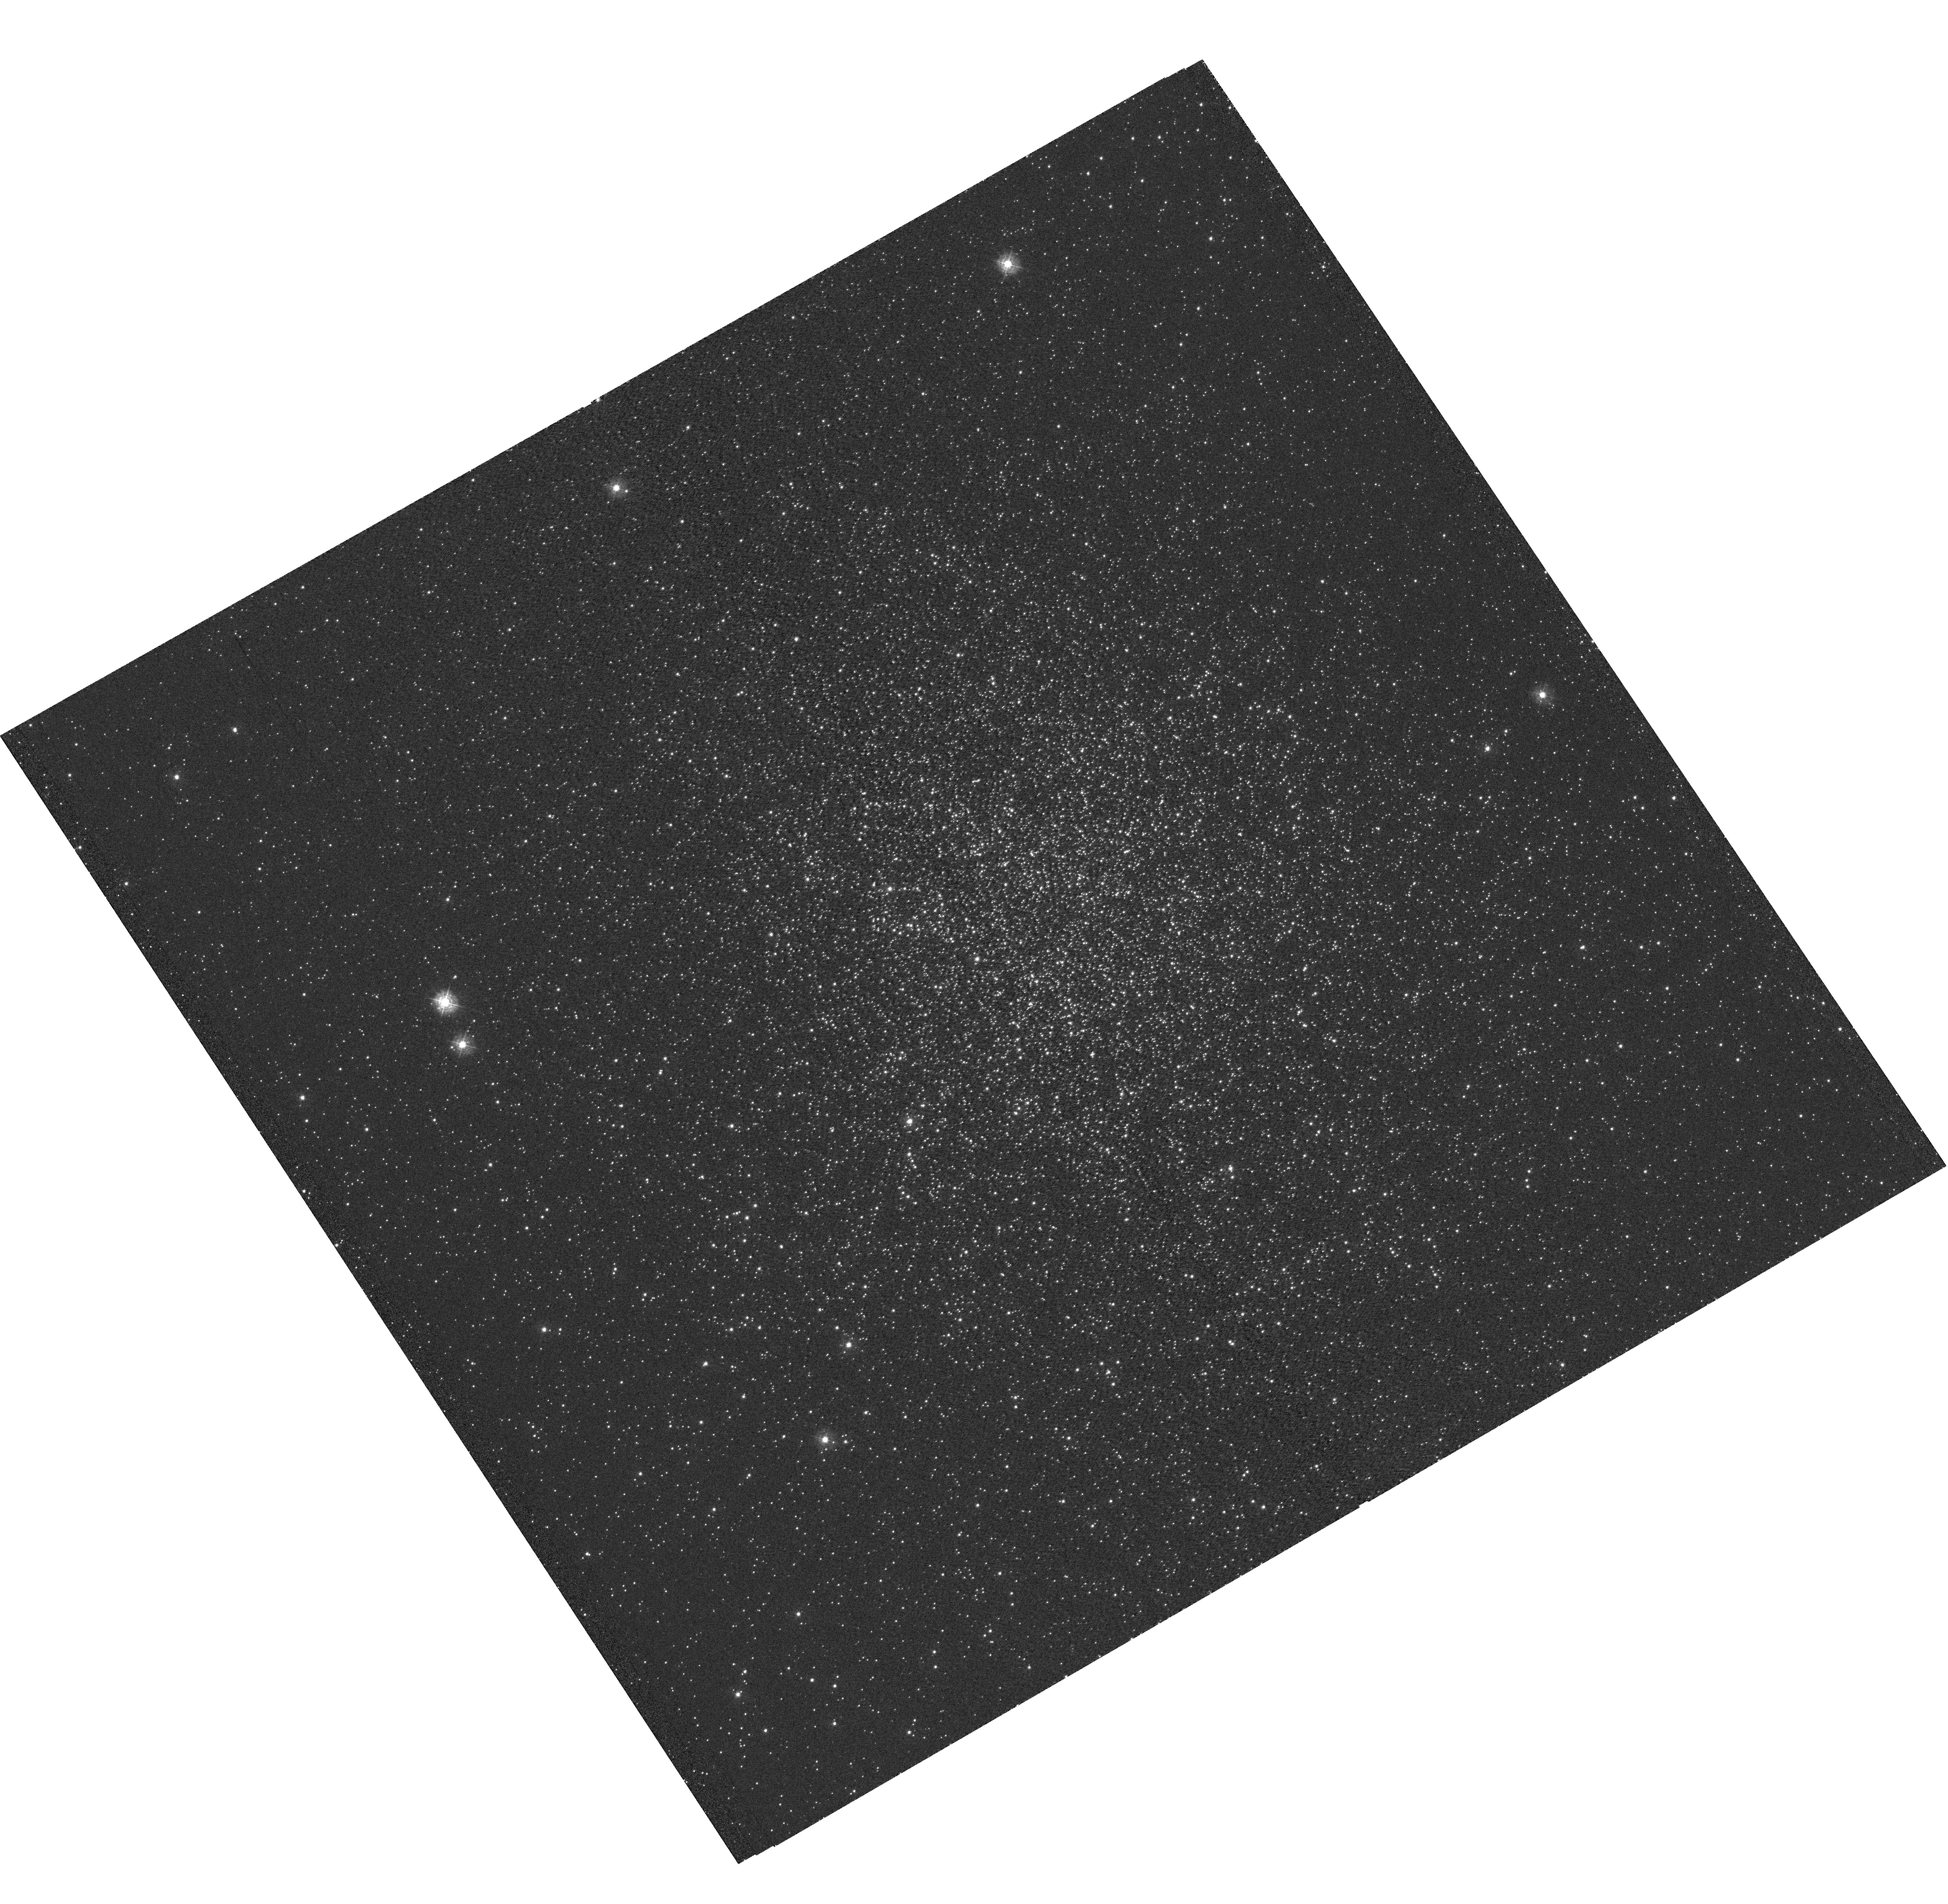
Target: NGC-6760. Instrument: WFC3/UVIS. Filter: F336W. Exposure: 38 min. Observation ID: hst_12746_01_wfc3_uvis_f336w_ibw701

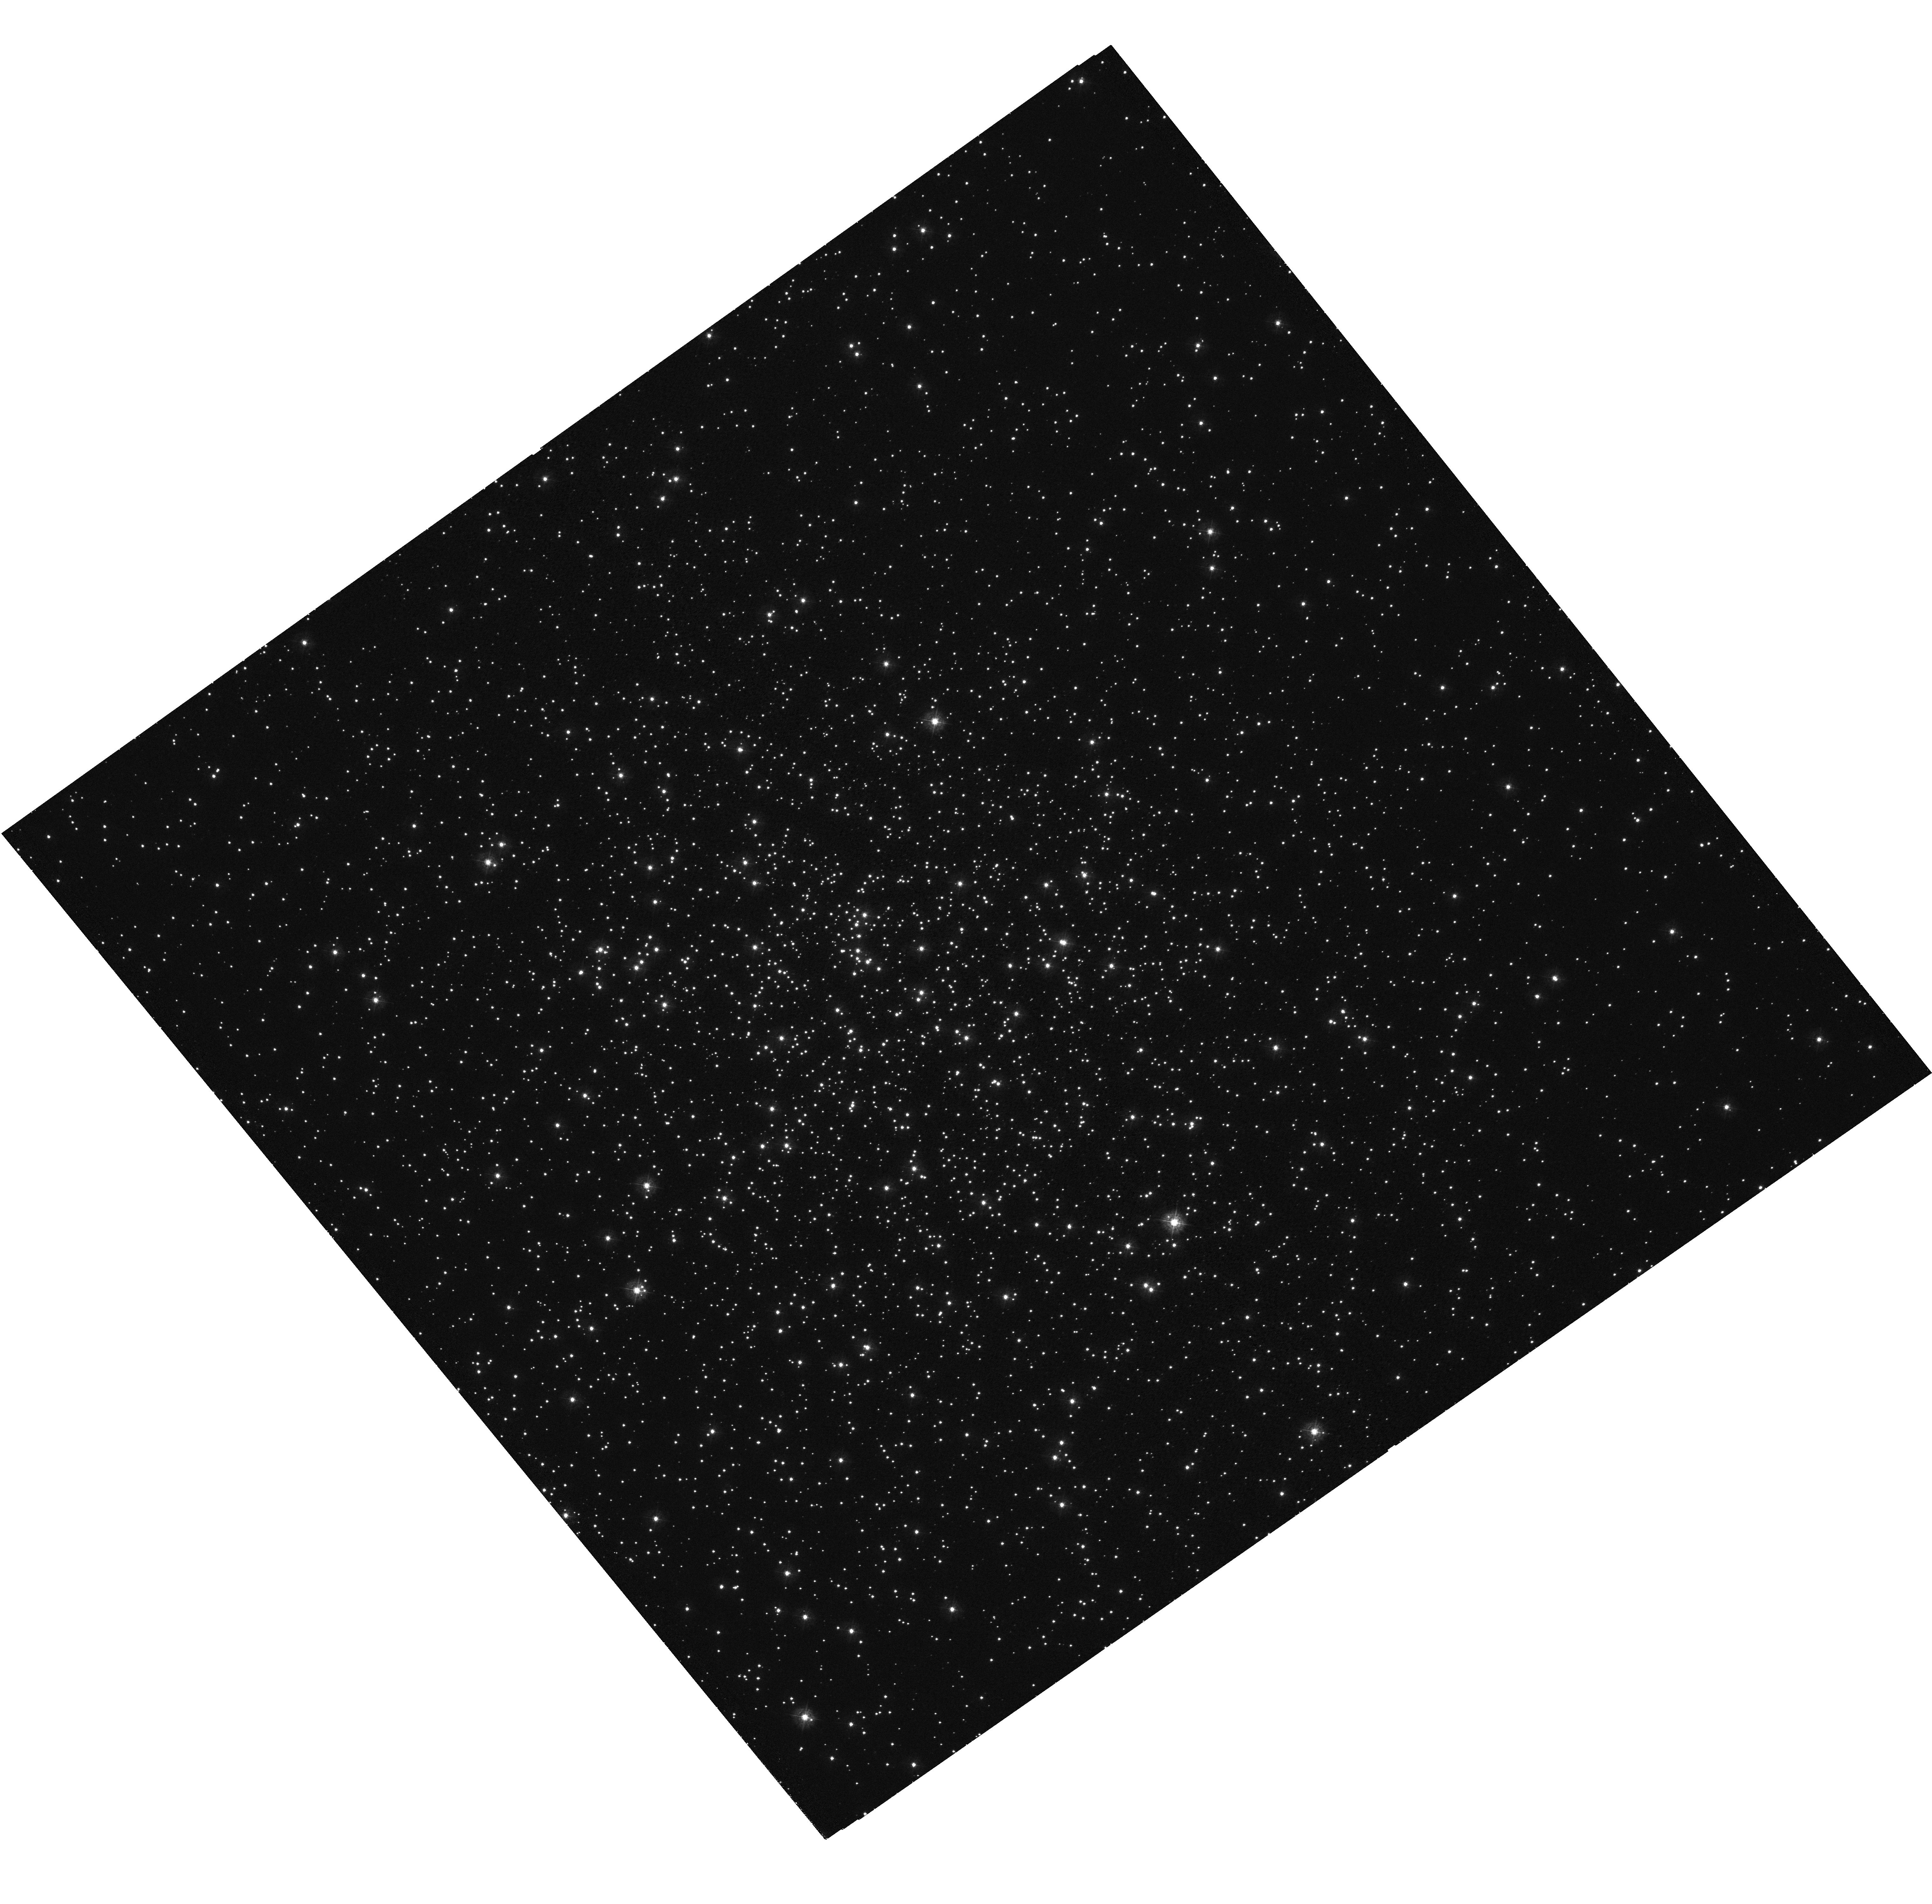
Target: NGC-6352. Instrument: WFC3/UVIS. Filter: F336W. Exposure: 40 min. Observation ID: hst_12746_03_wfc3_uvis_f336w_ibw703

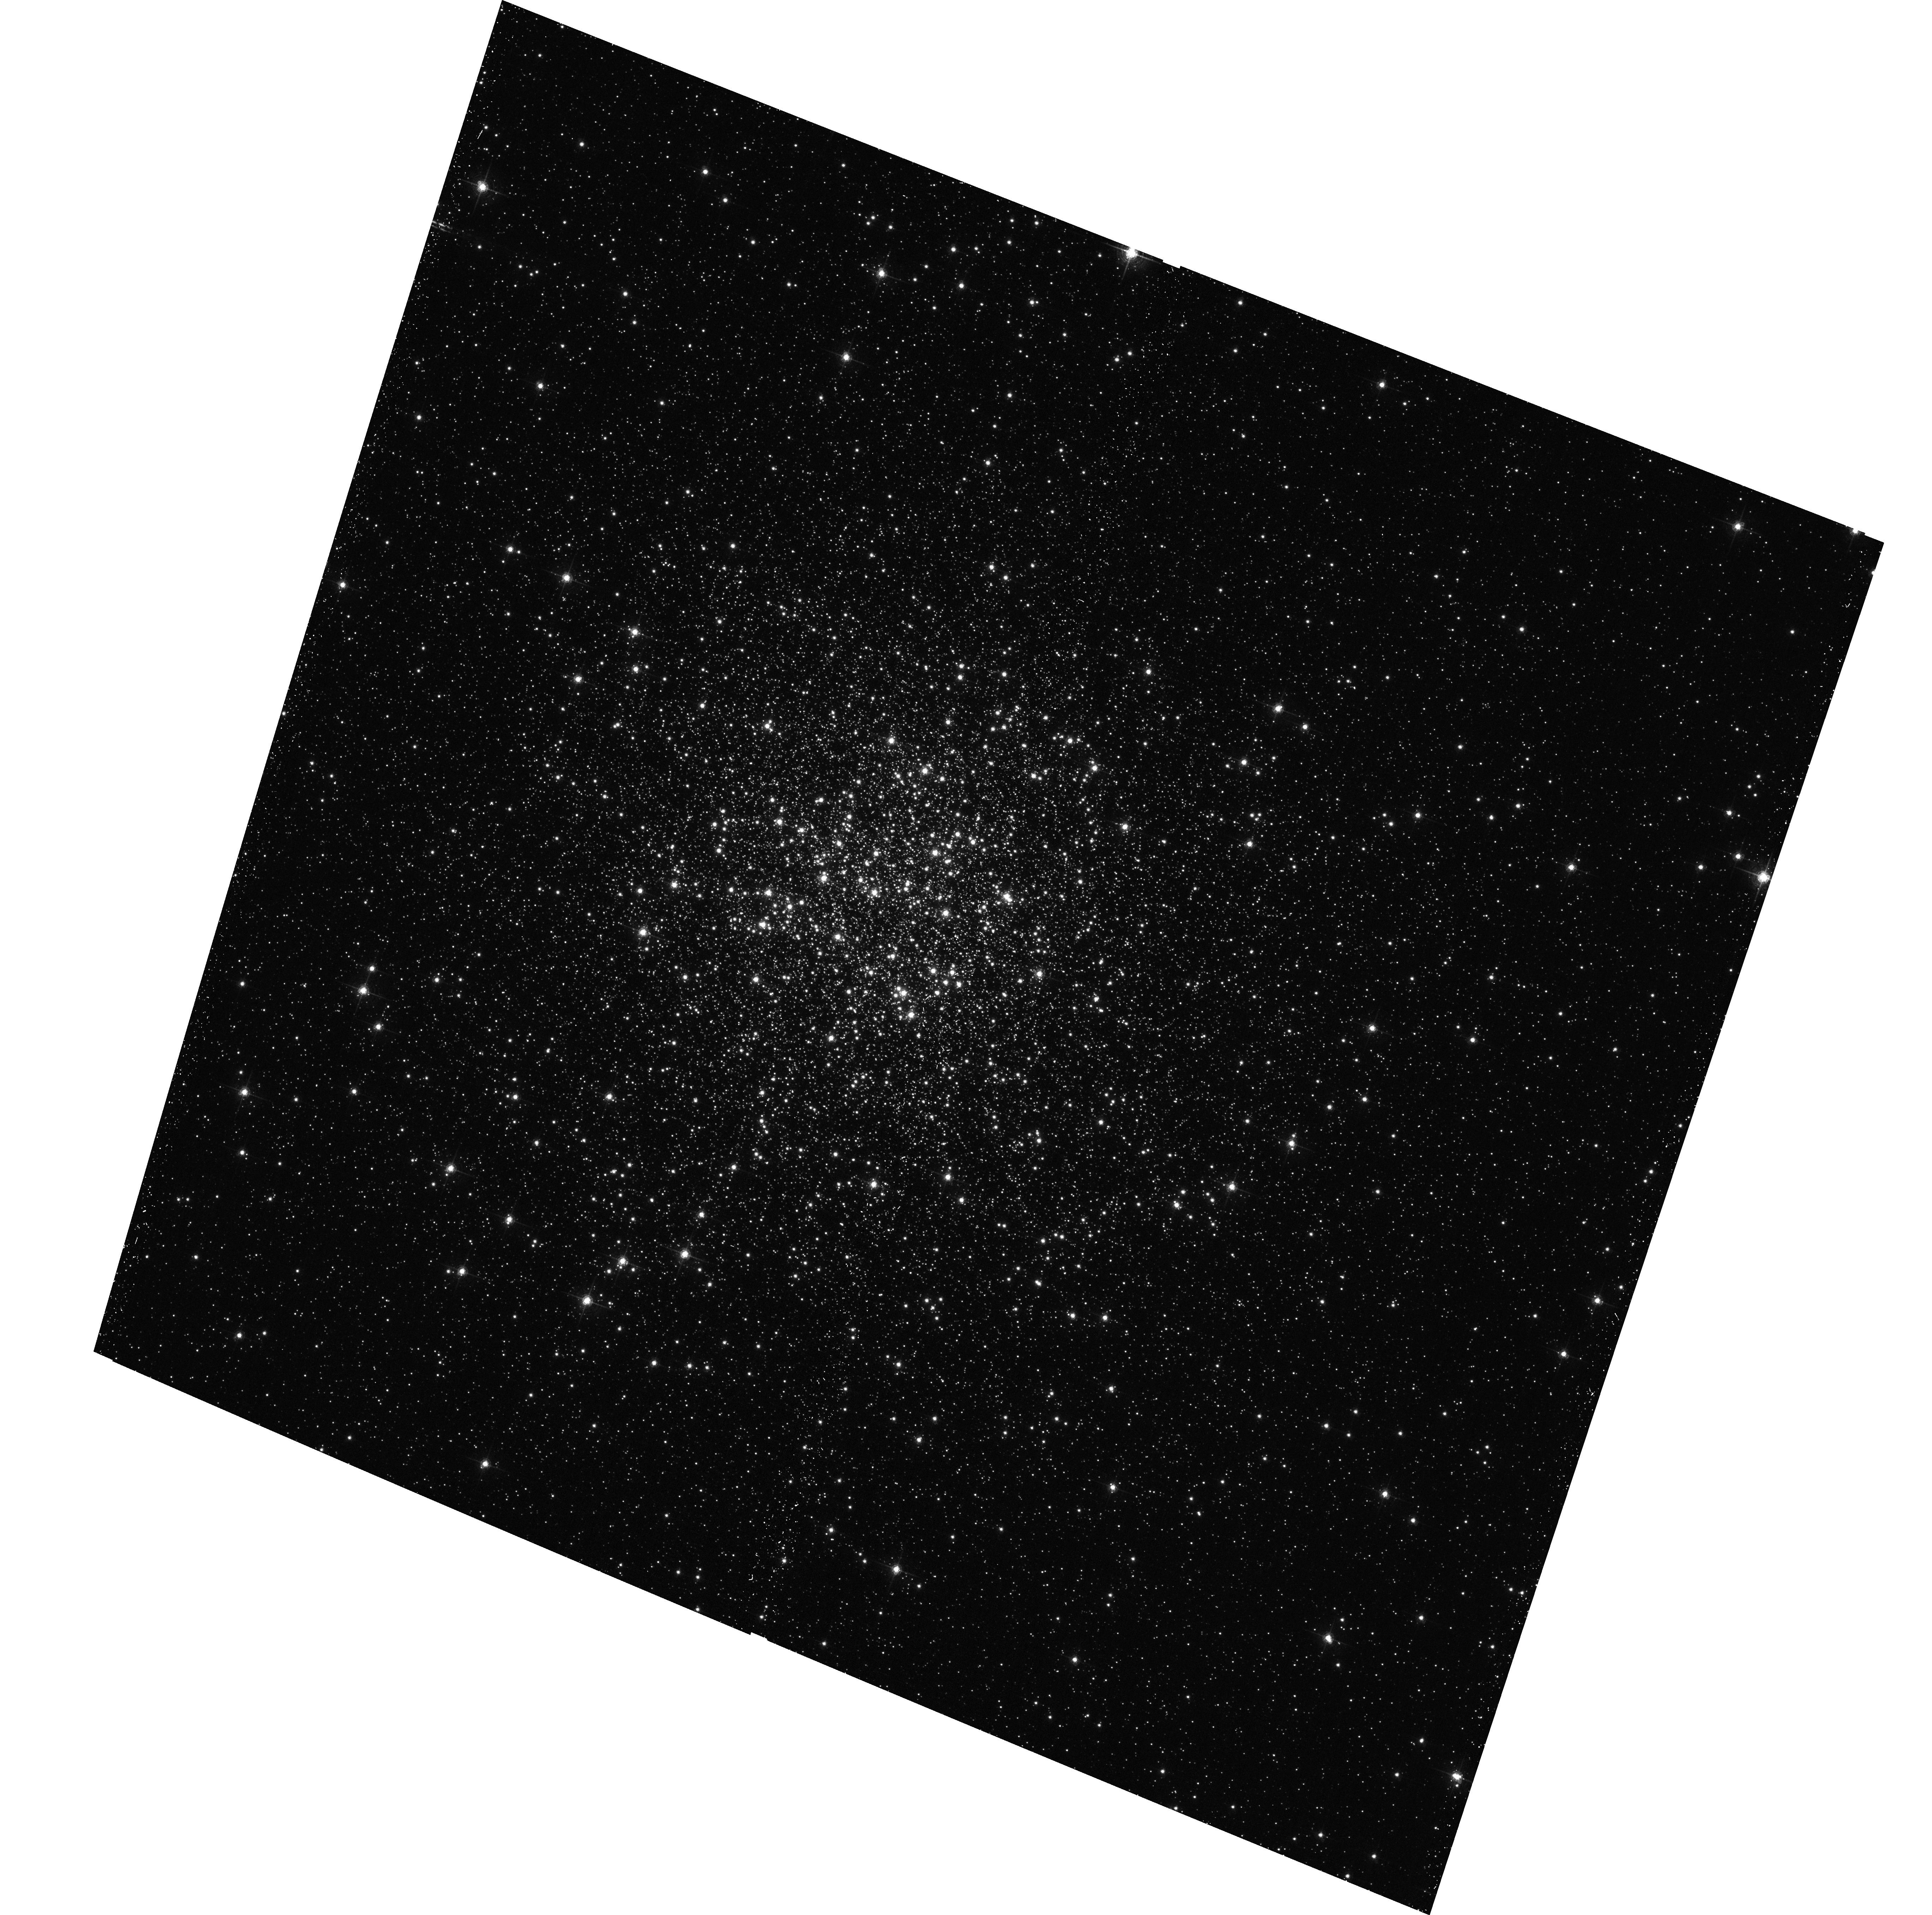
Target: NGC-6760. Instrument: ACS/WFC. Filter: F658N. Exposure: 19 min. Observation ID: hst_12746_02_acs_wfc_f658n_jbw702

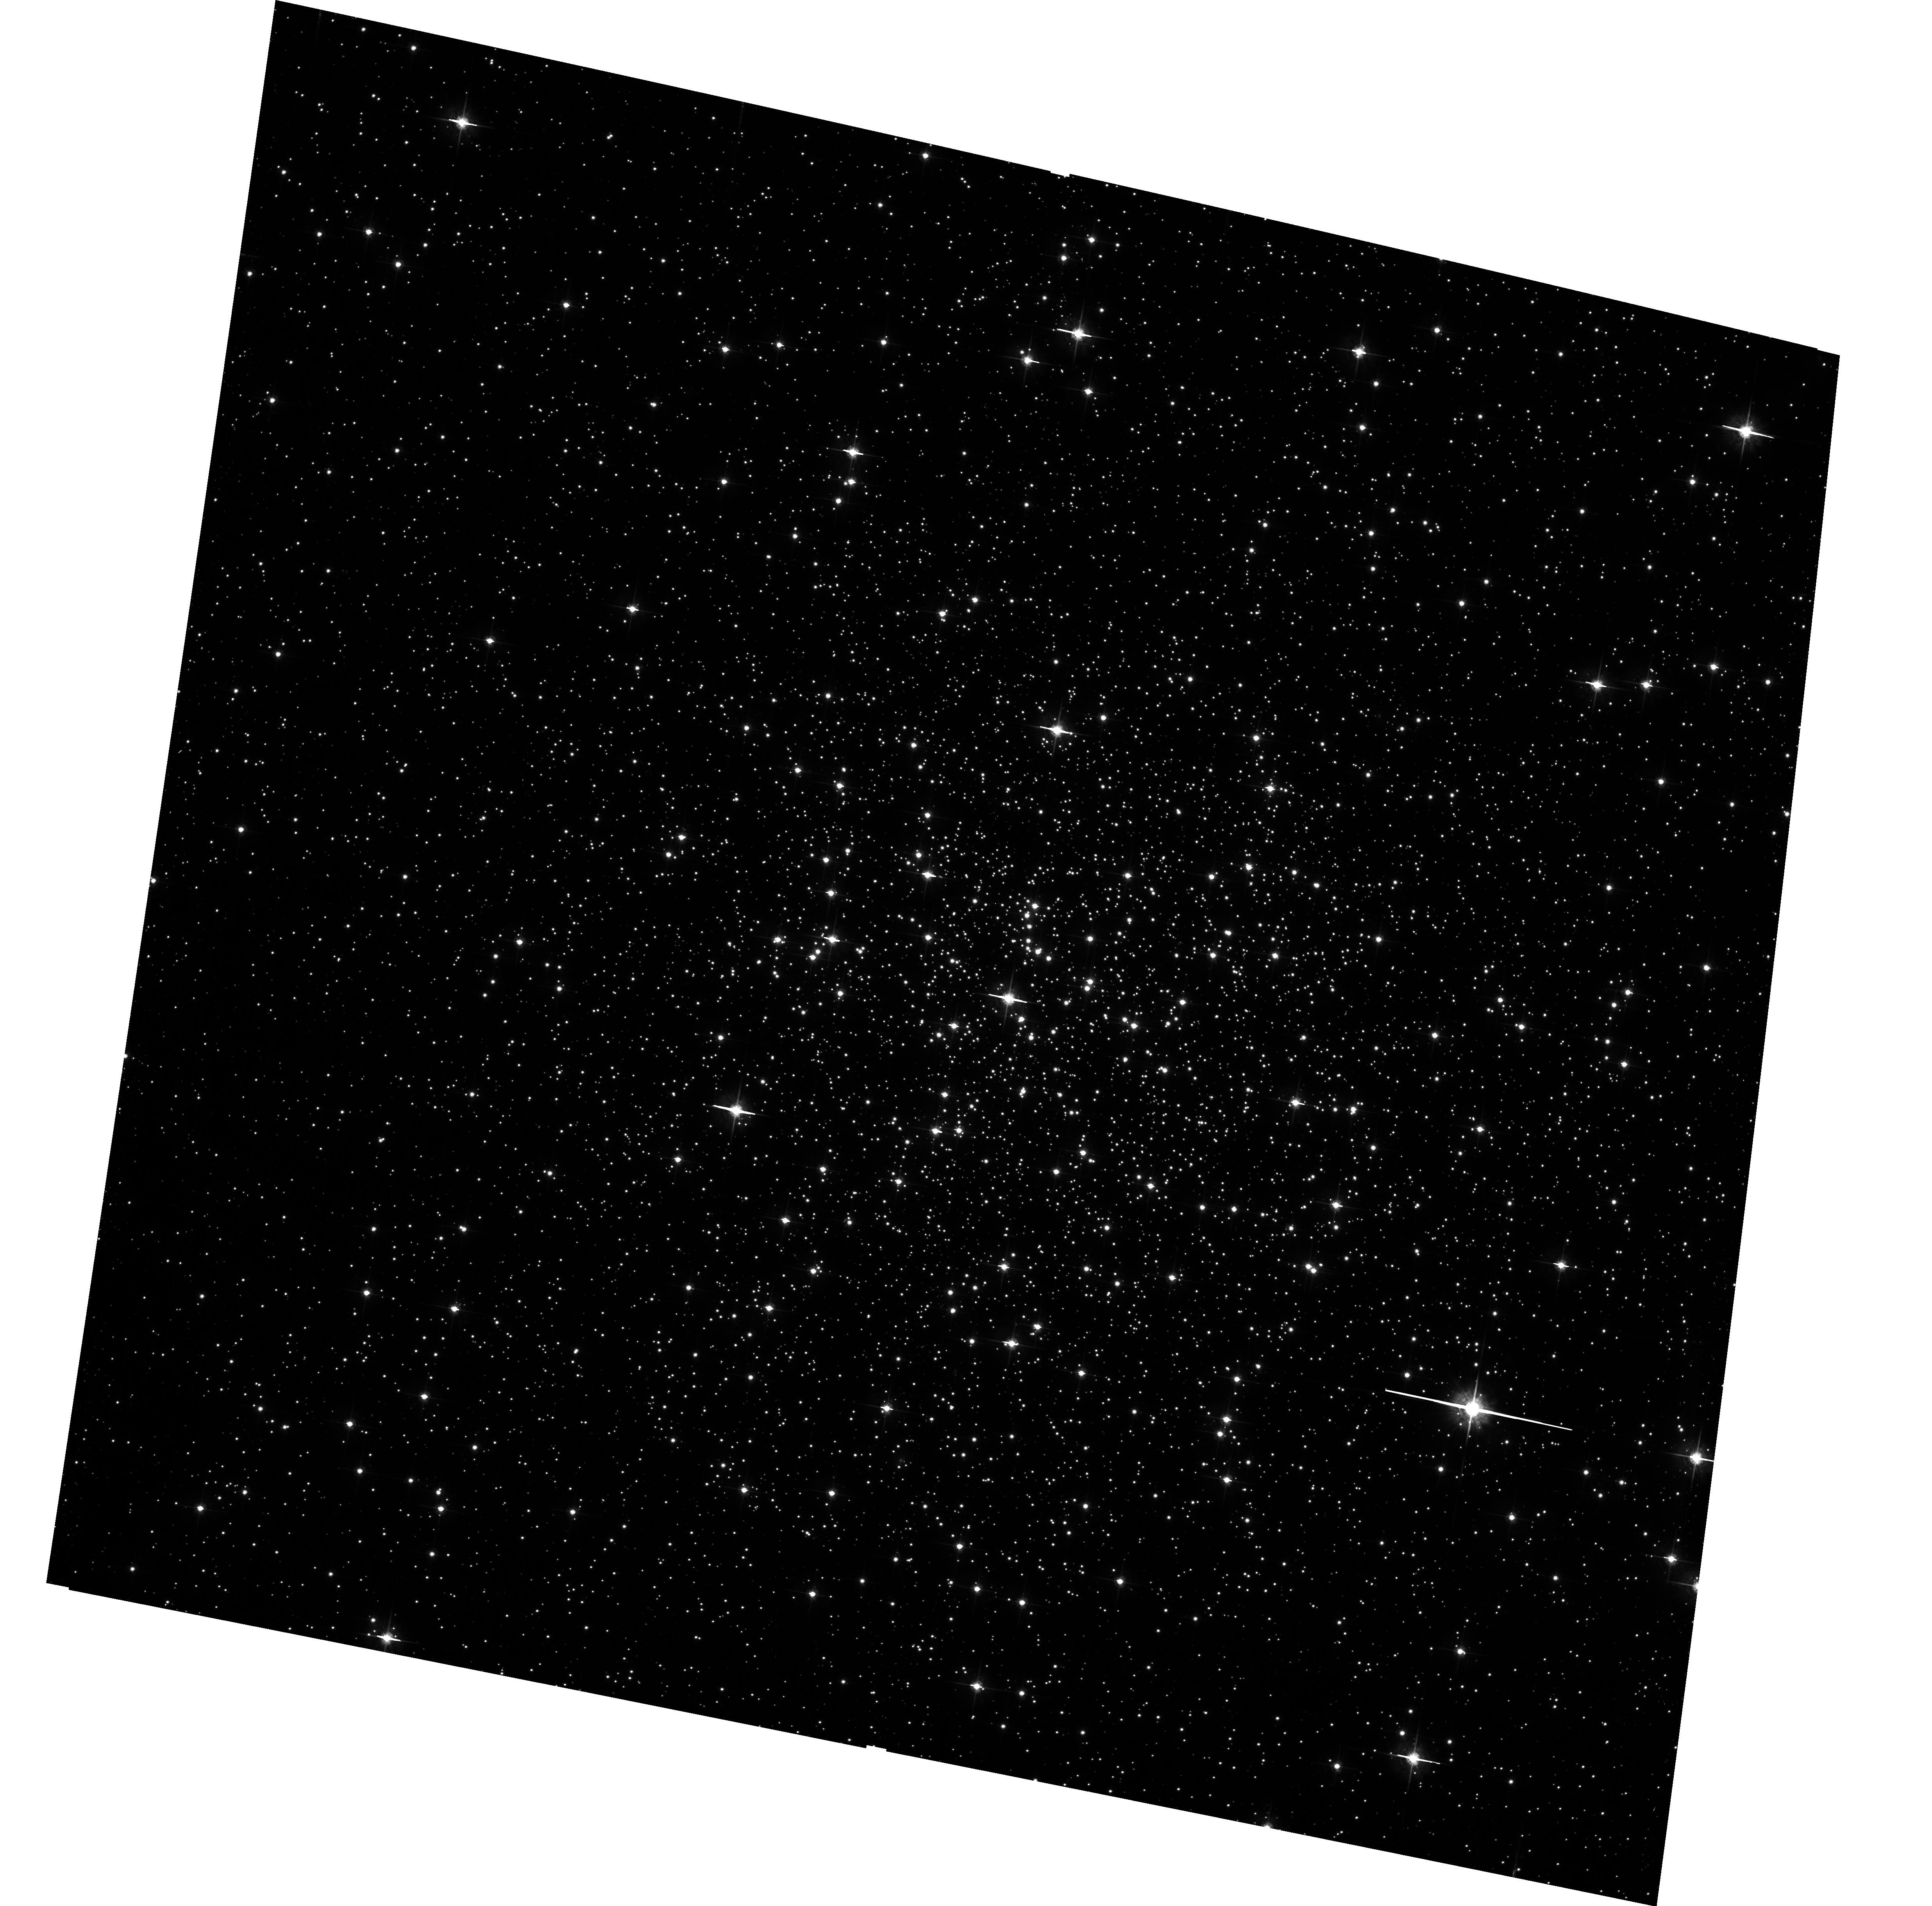
Target: NGC-6352. Instrument: ACS/WFC. Filter: F625W. Exposure: 5 min. Observation ID: hst_12746_04_acs_wfc_f625w_jbw704

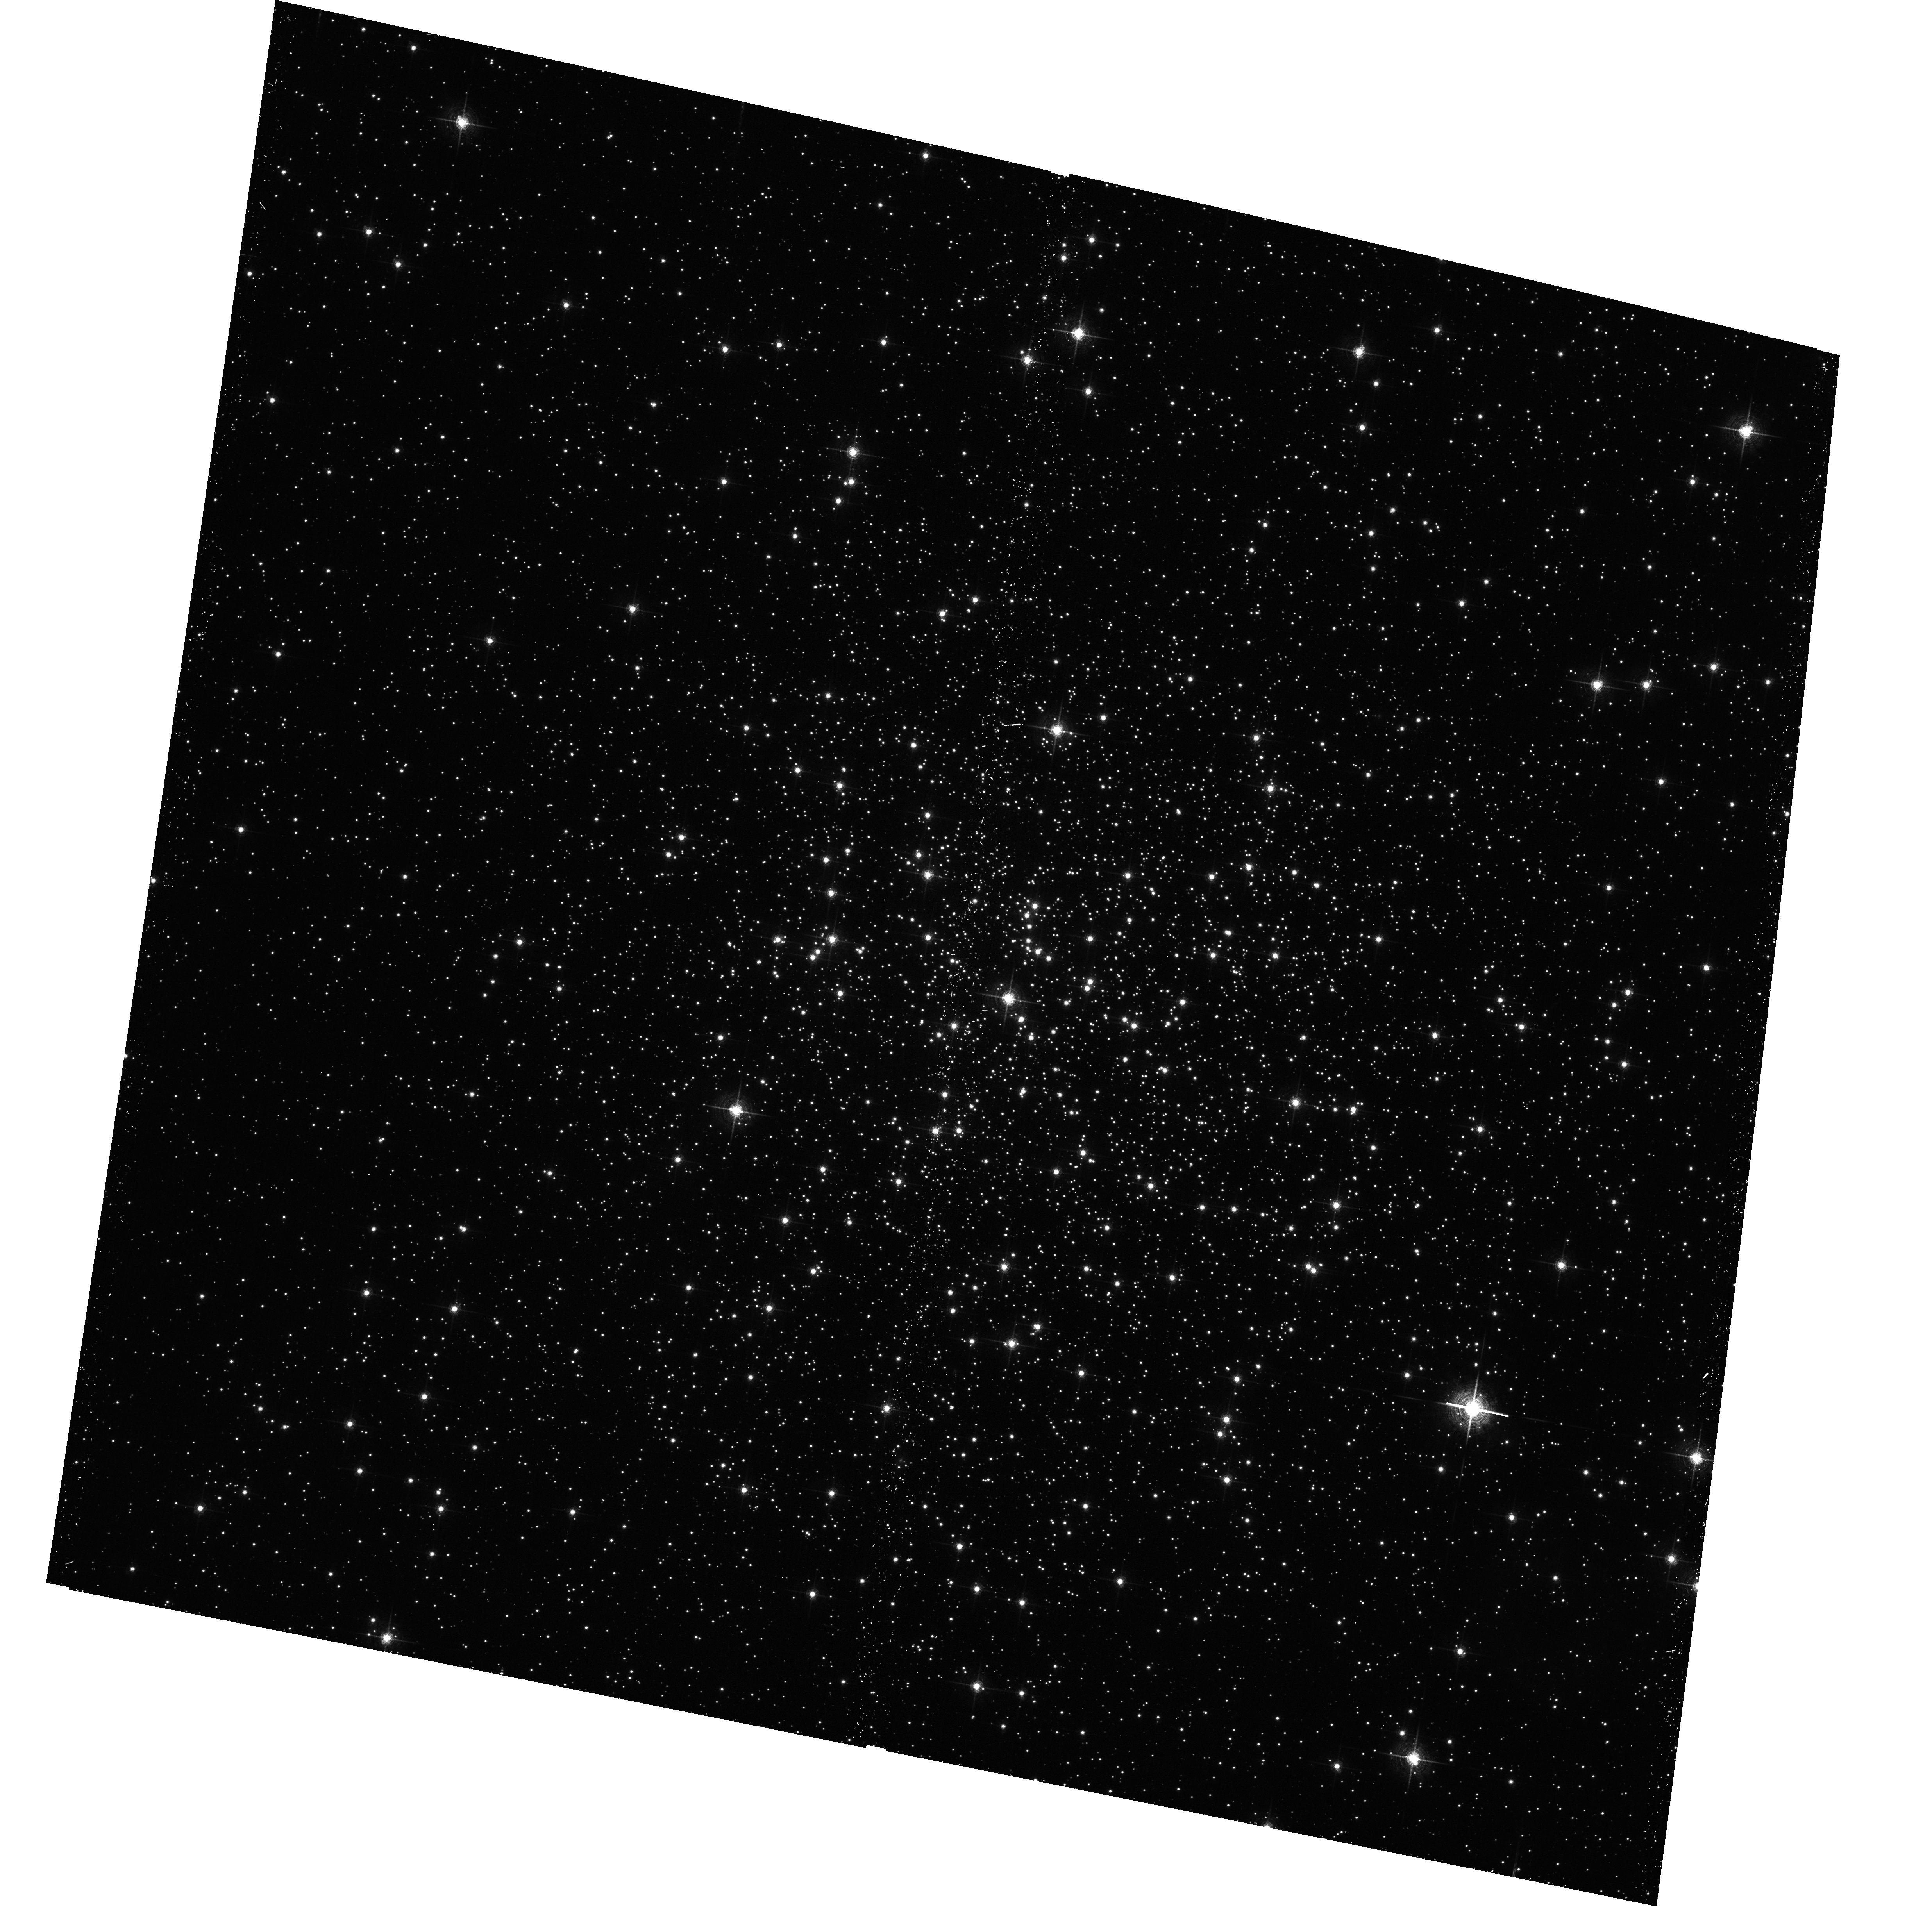
Target: NGC-6352. Instrument: ACS/WFC. Filter: F658N. Exposure: 22 min. Observation ID: hst_12746_04_acs_wfc_f658n_jbw704

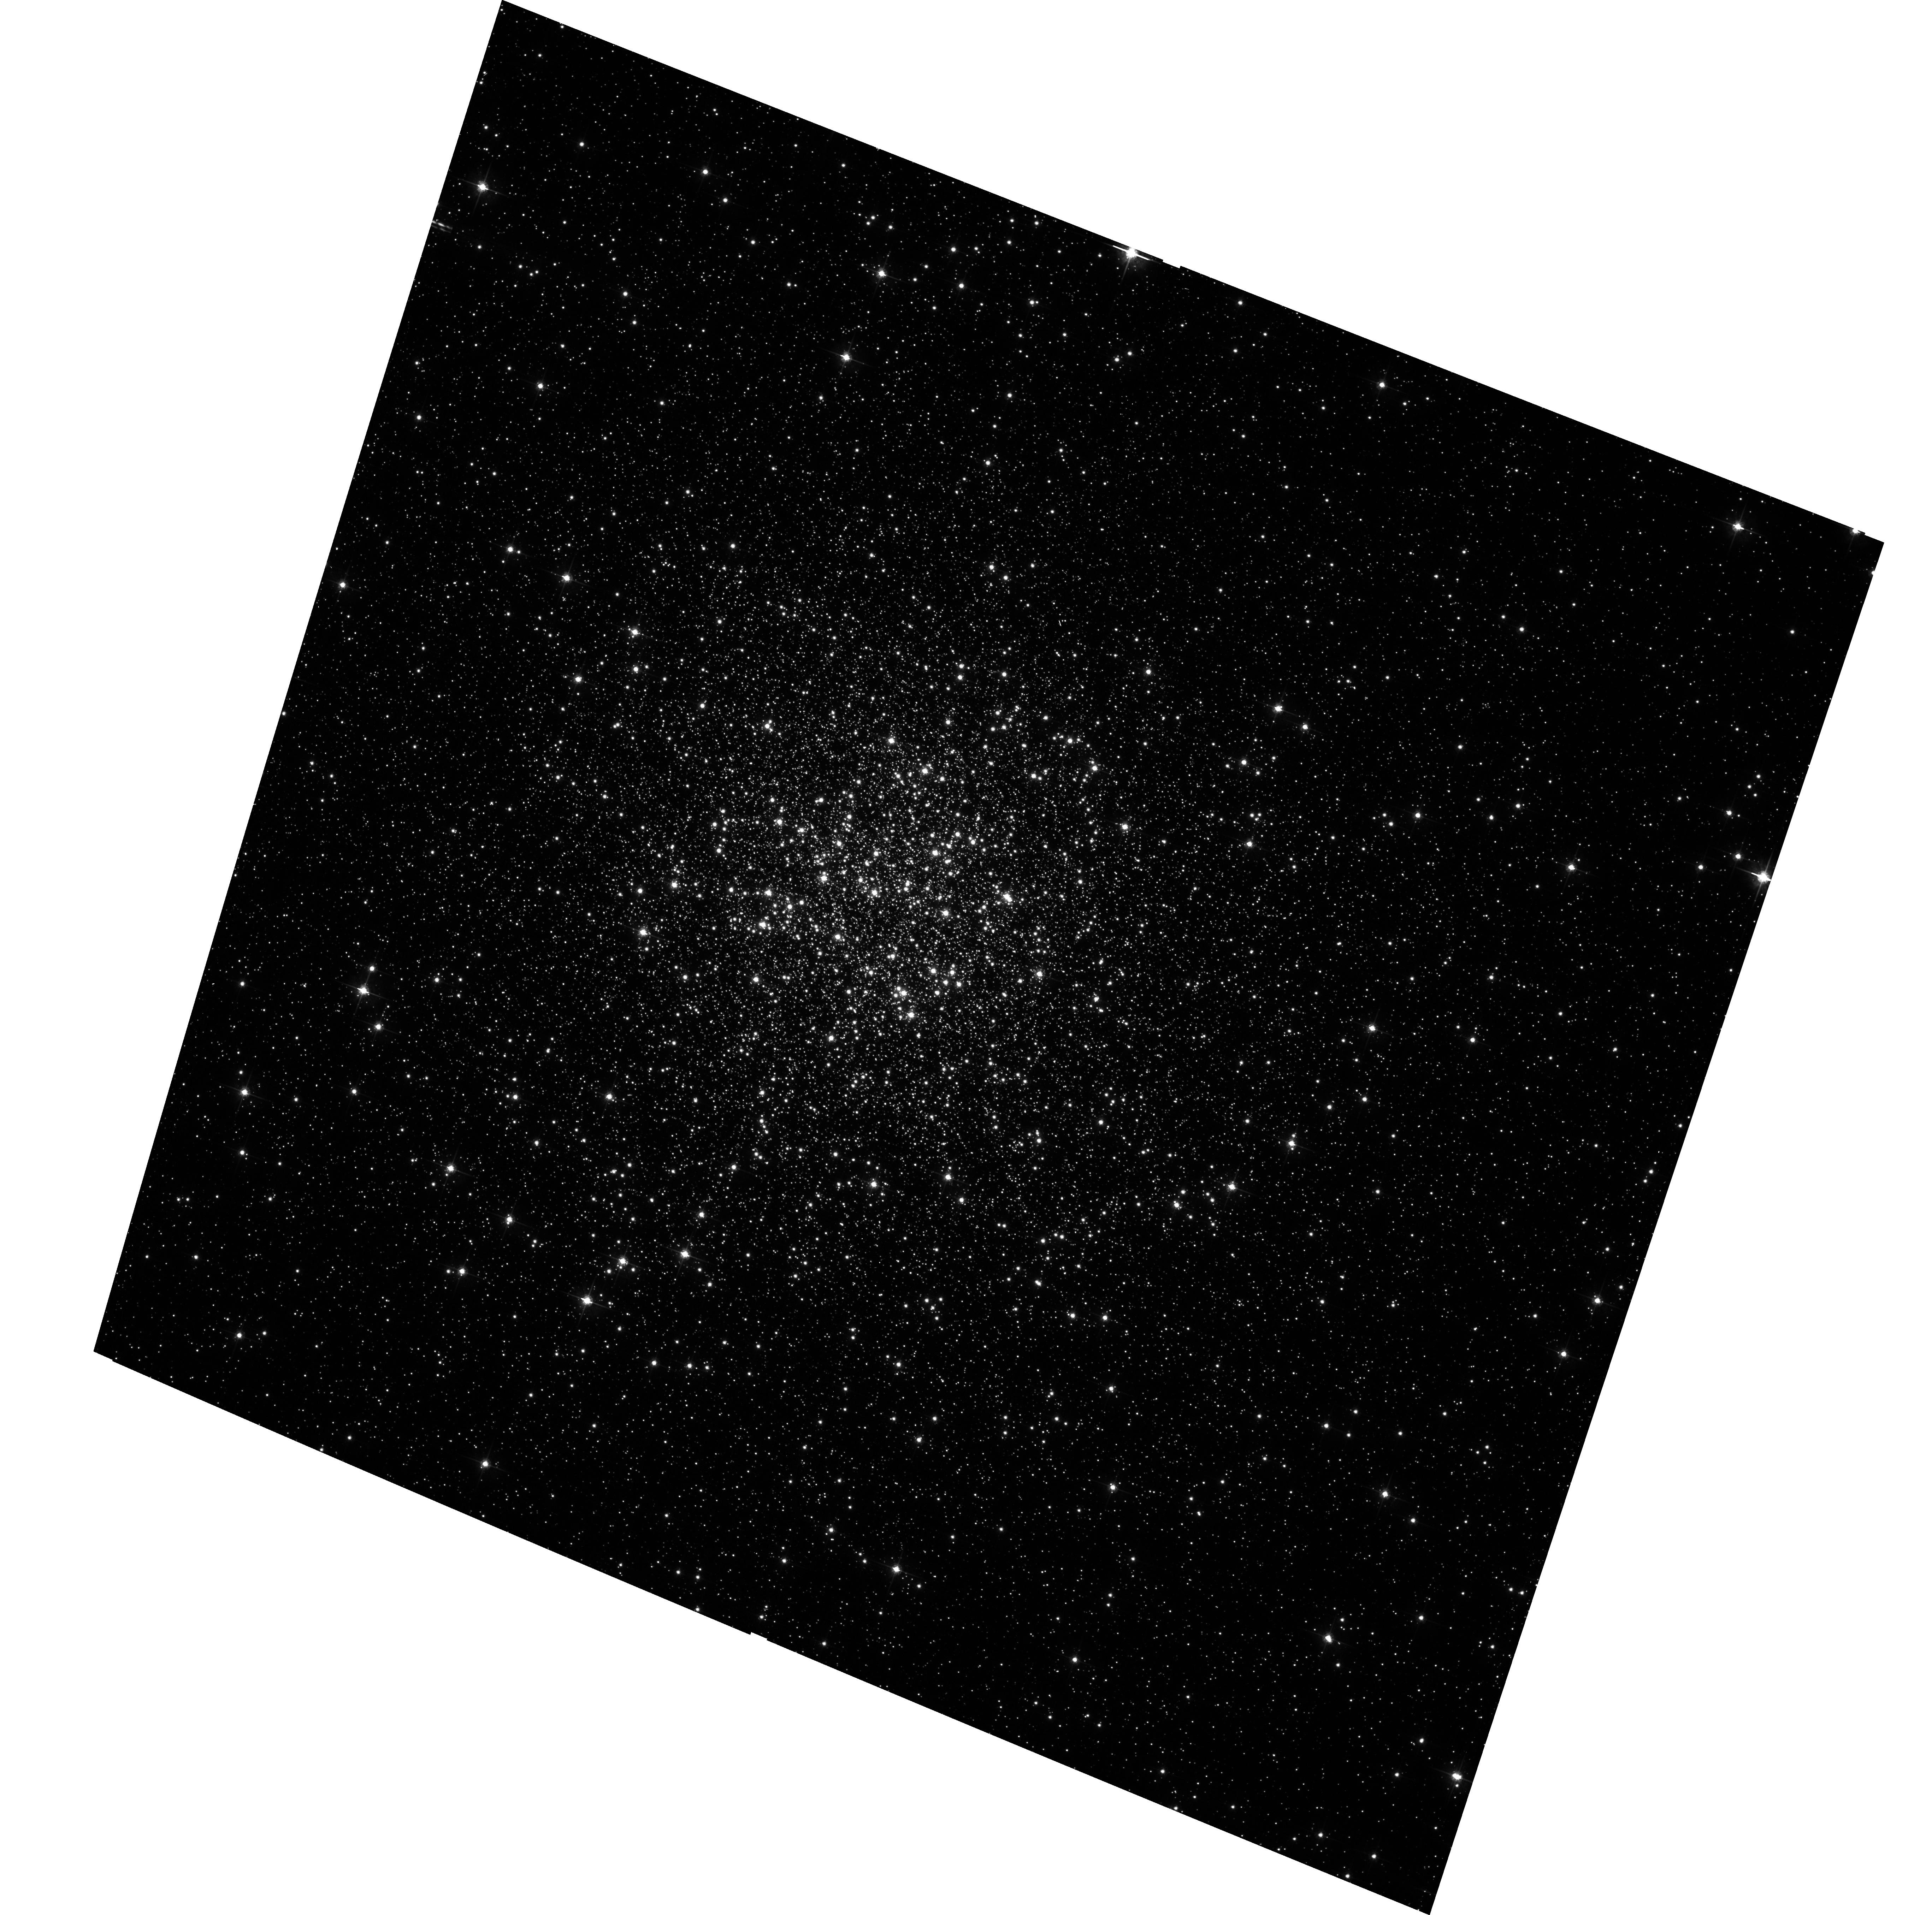
Target: NGC-6760. Instrument: ACS/WFC. Filter: F625W. Exposure: 5 min. Observation ID: hst_12746_02_acs_wfc_f625w_jbw702

Close binary populations in metal-rich globular clusters (PI: Kong, Albert)

Recent observations of Galactic and extragalactic globular clusters have suggested that bright X-ray sources preferentially reside in metal-rich clusters. The same scenario may also happen for low-luminosity globular cluster X-ray sources. Although Chandra has observed many Galactic globular clusters, majority of them are metal-poor with [Fe/H]<-1 and there is no observational evidence for metal dependence. We propose to use Chandra/HST to study a sample of metal-rich ([Fe/H]>-0.5) globular clusters and to test the prediction that metallicity can affect the population of low-luminosity globular cluster X-ray sources.